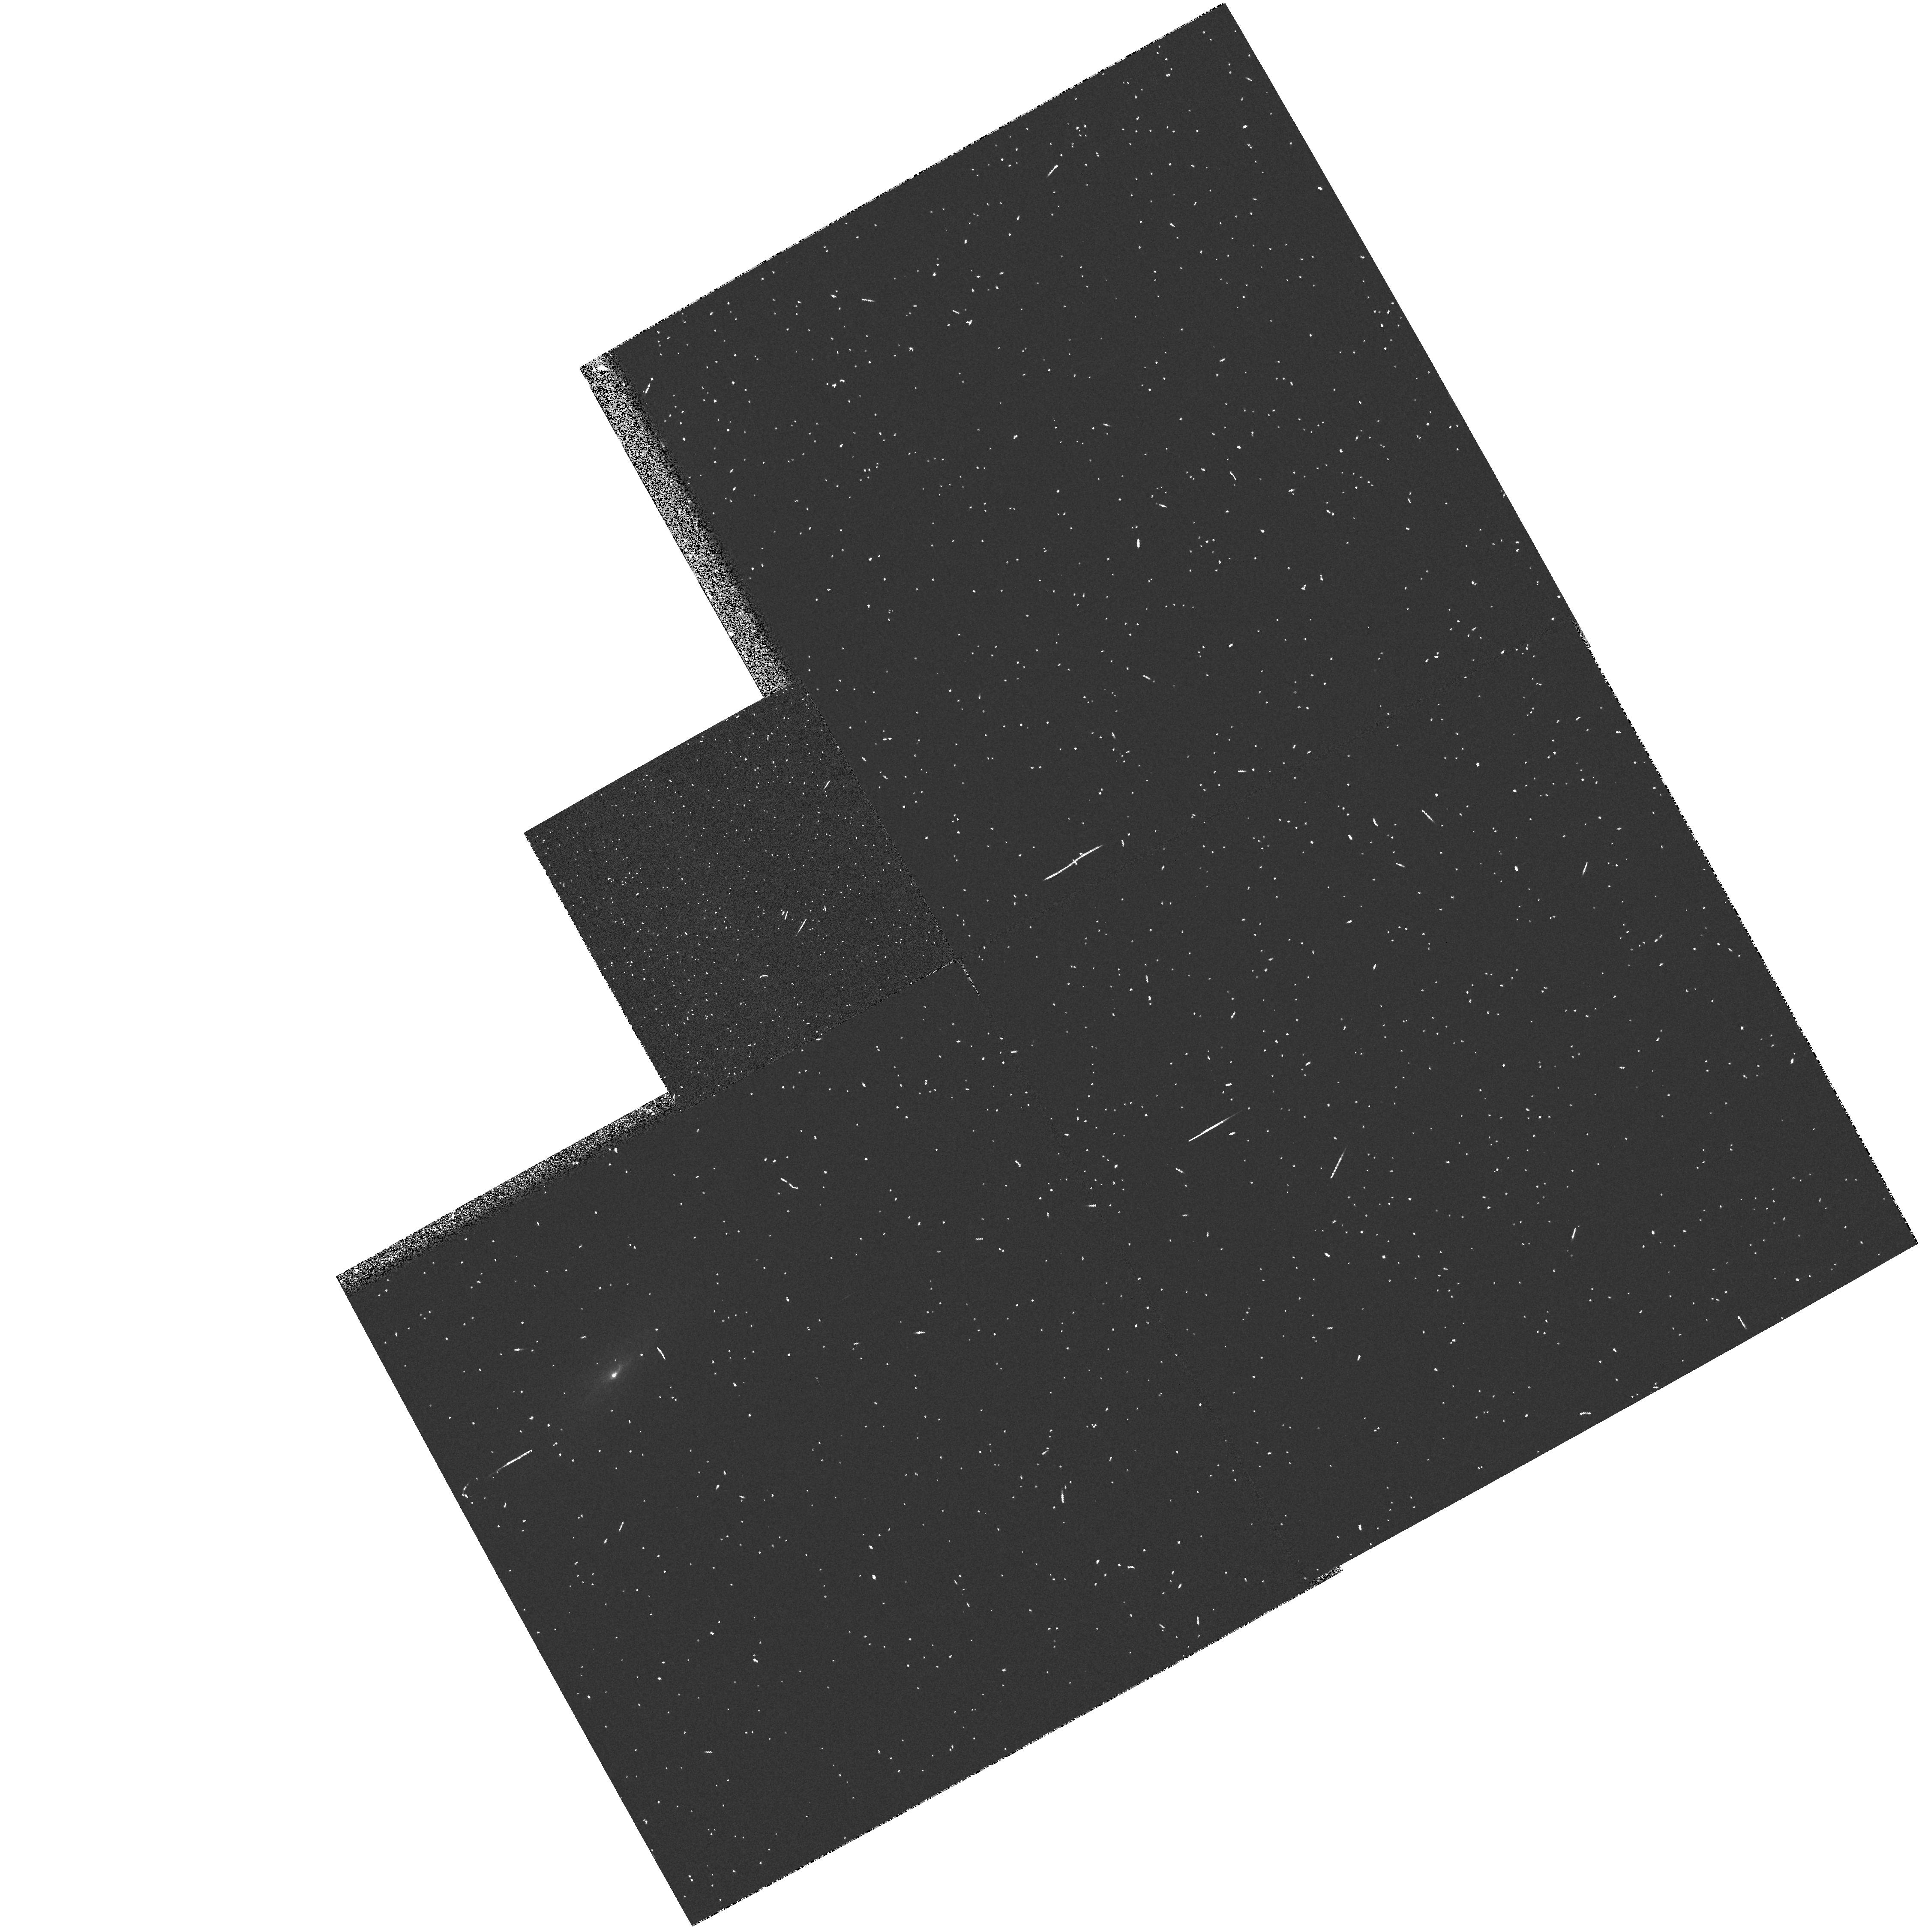
Target: MARK607
Instrument: WFPC2/PC
Filter: FR533N
Exposure: 3 min
Observation ID: u3a00102t

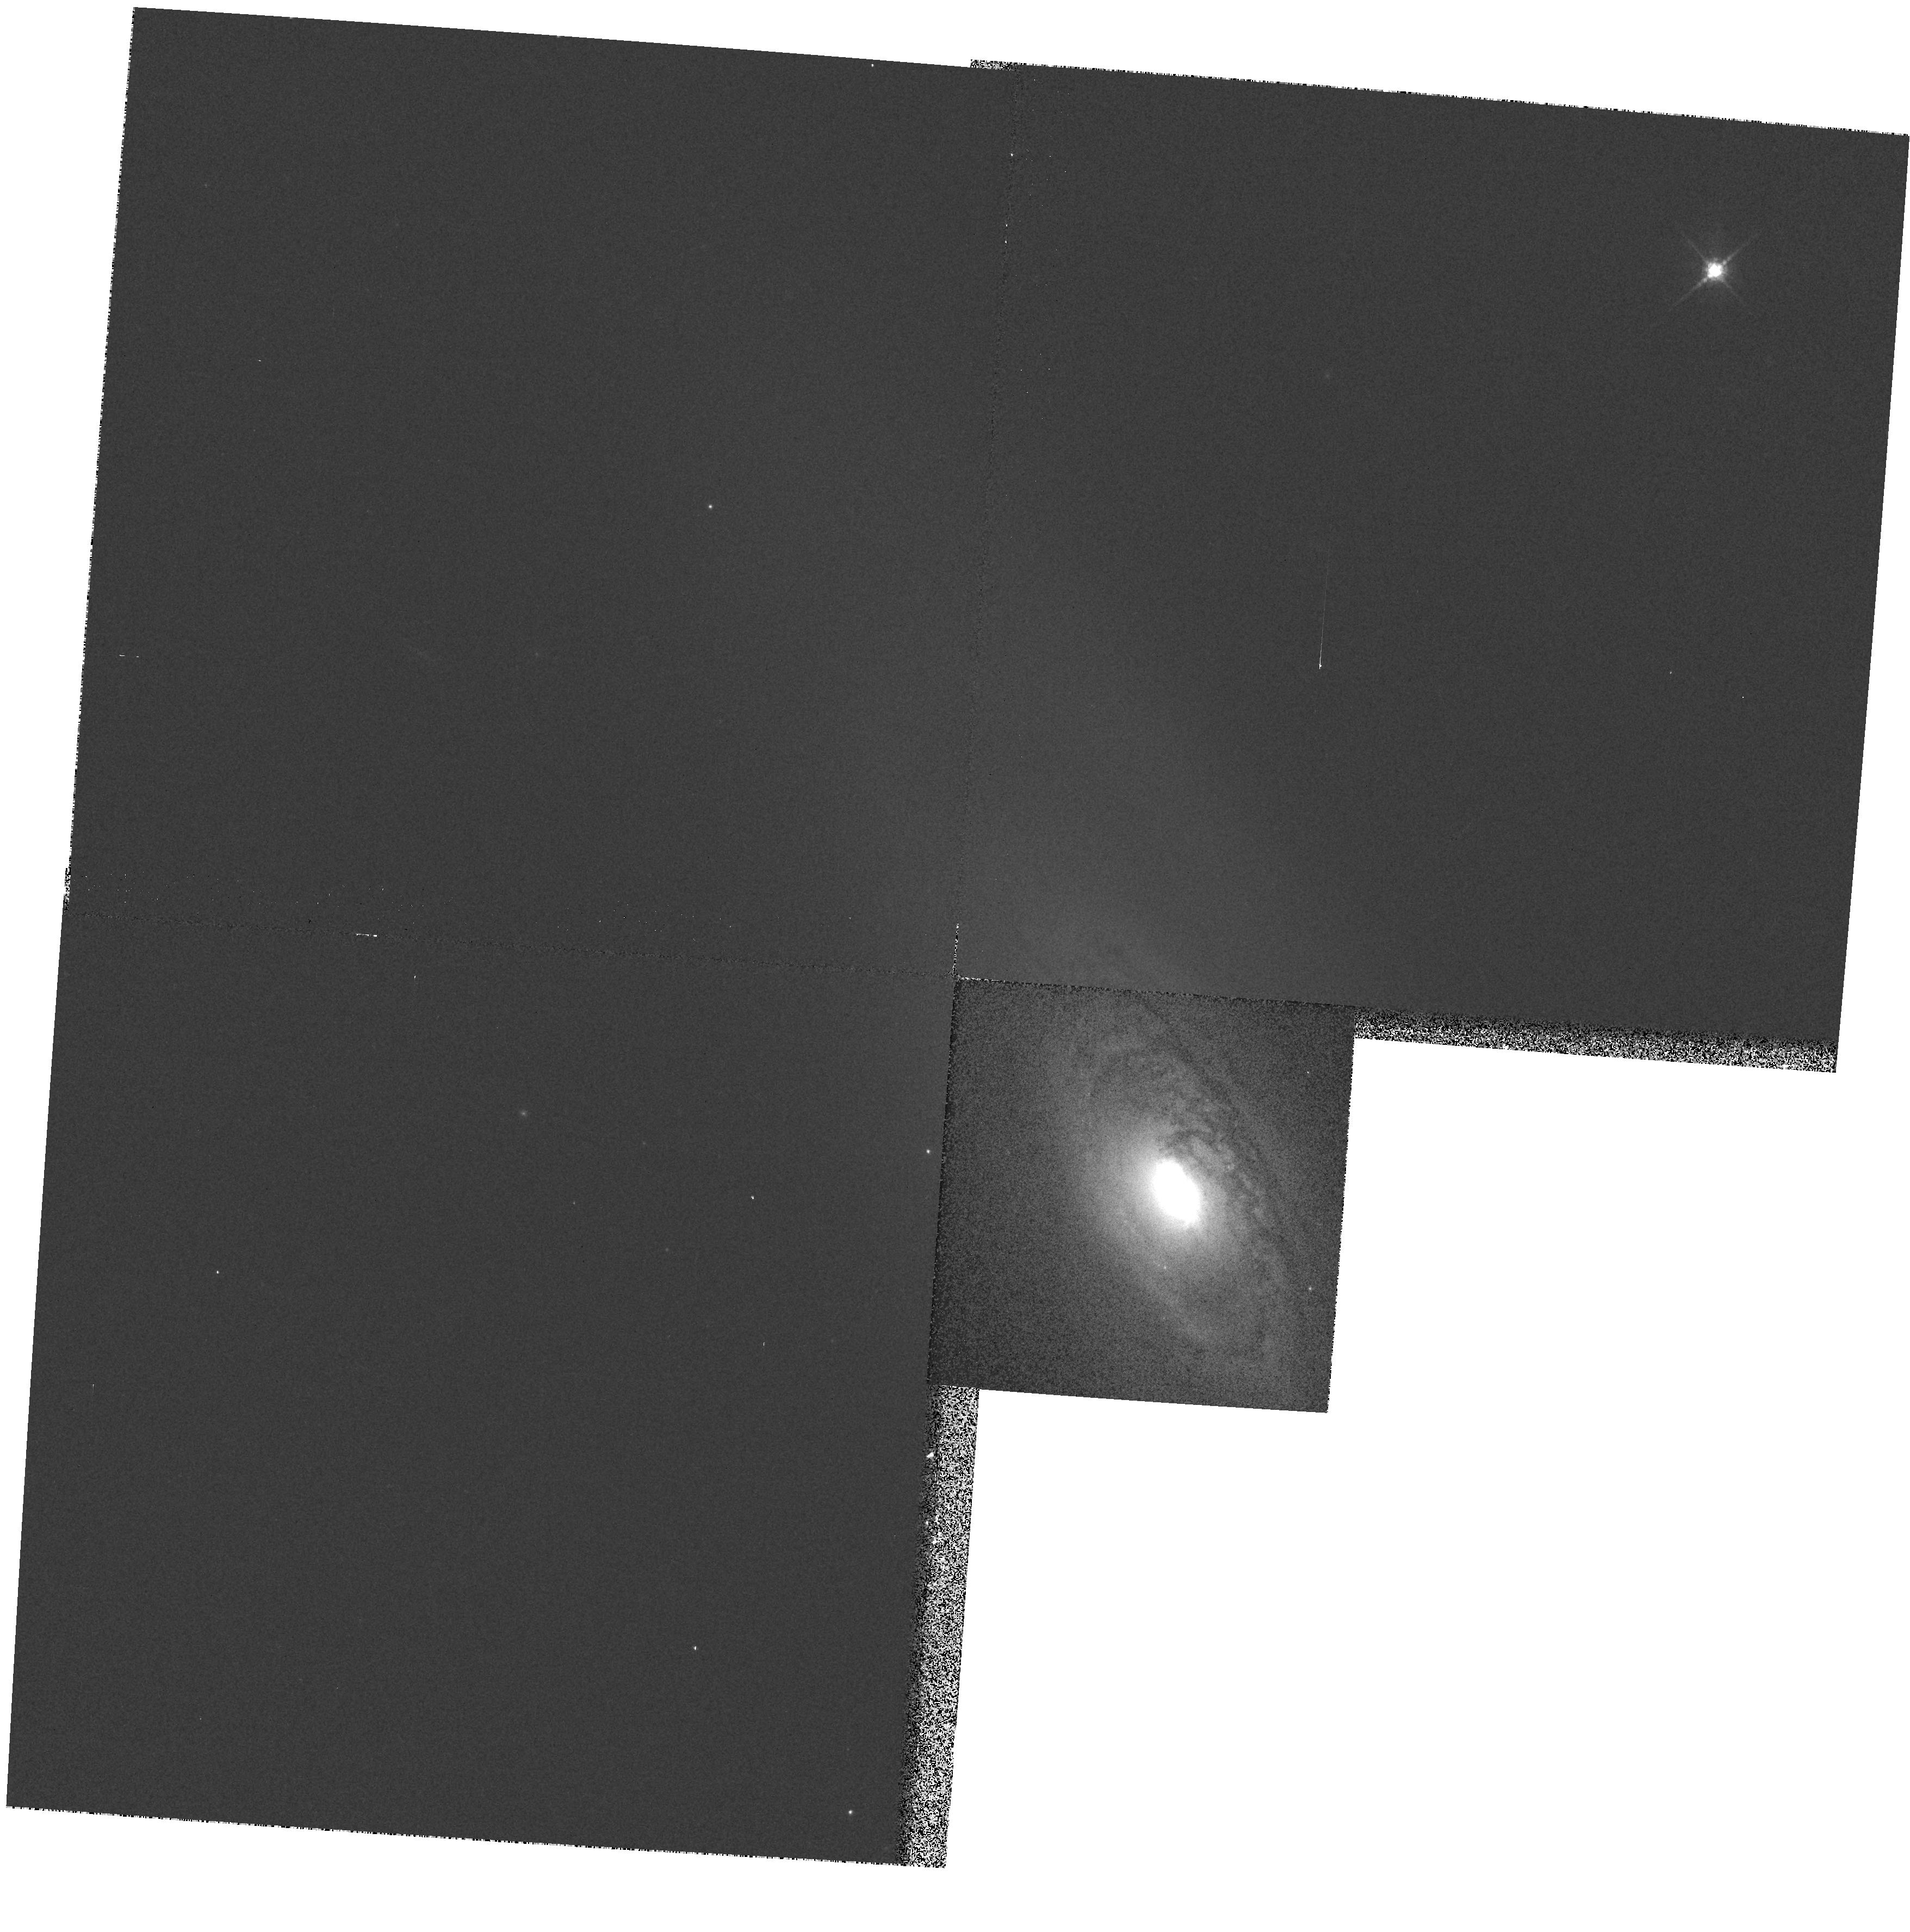
Target: NGC1386
Instrument: WFPC2/PC
Filter: F791W
Exposure: 1 min
Observation ID: hst_6419_02_wfpc2_pc_f791w_u3a002

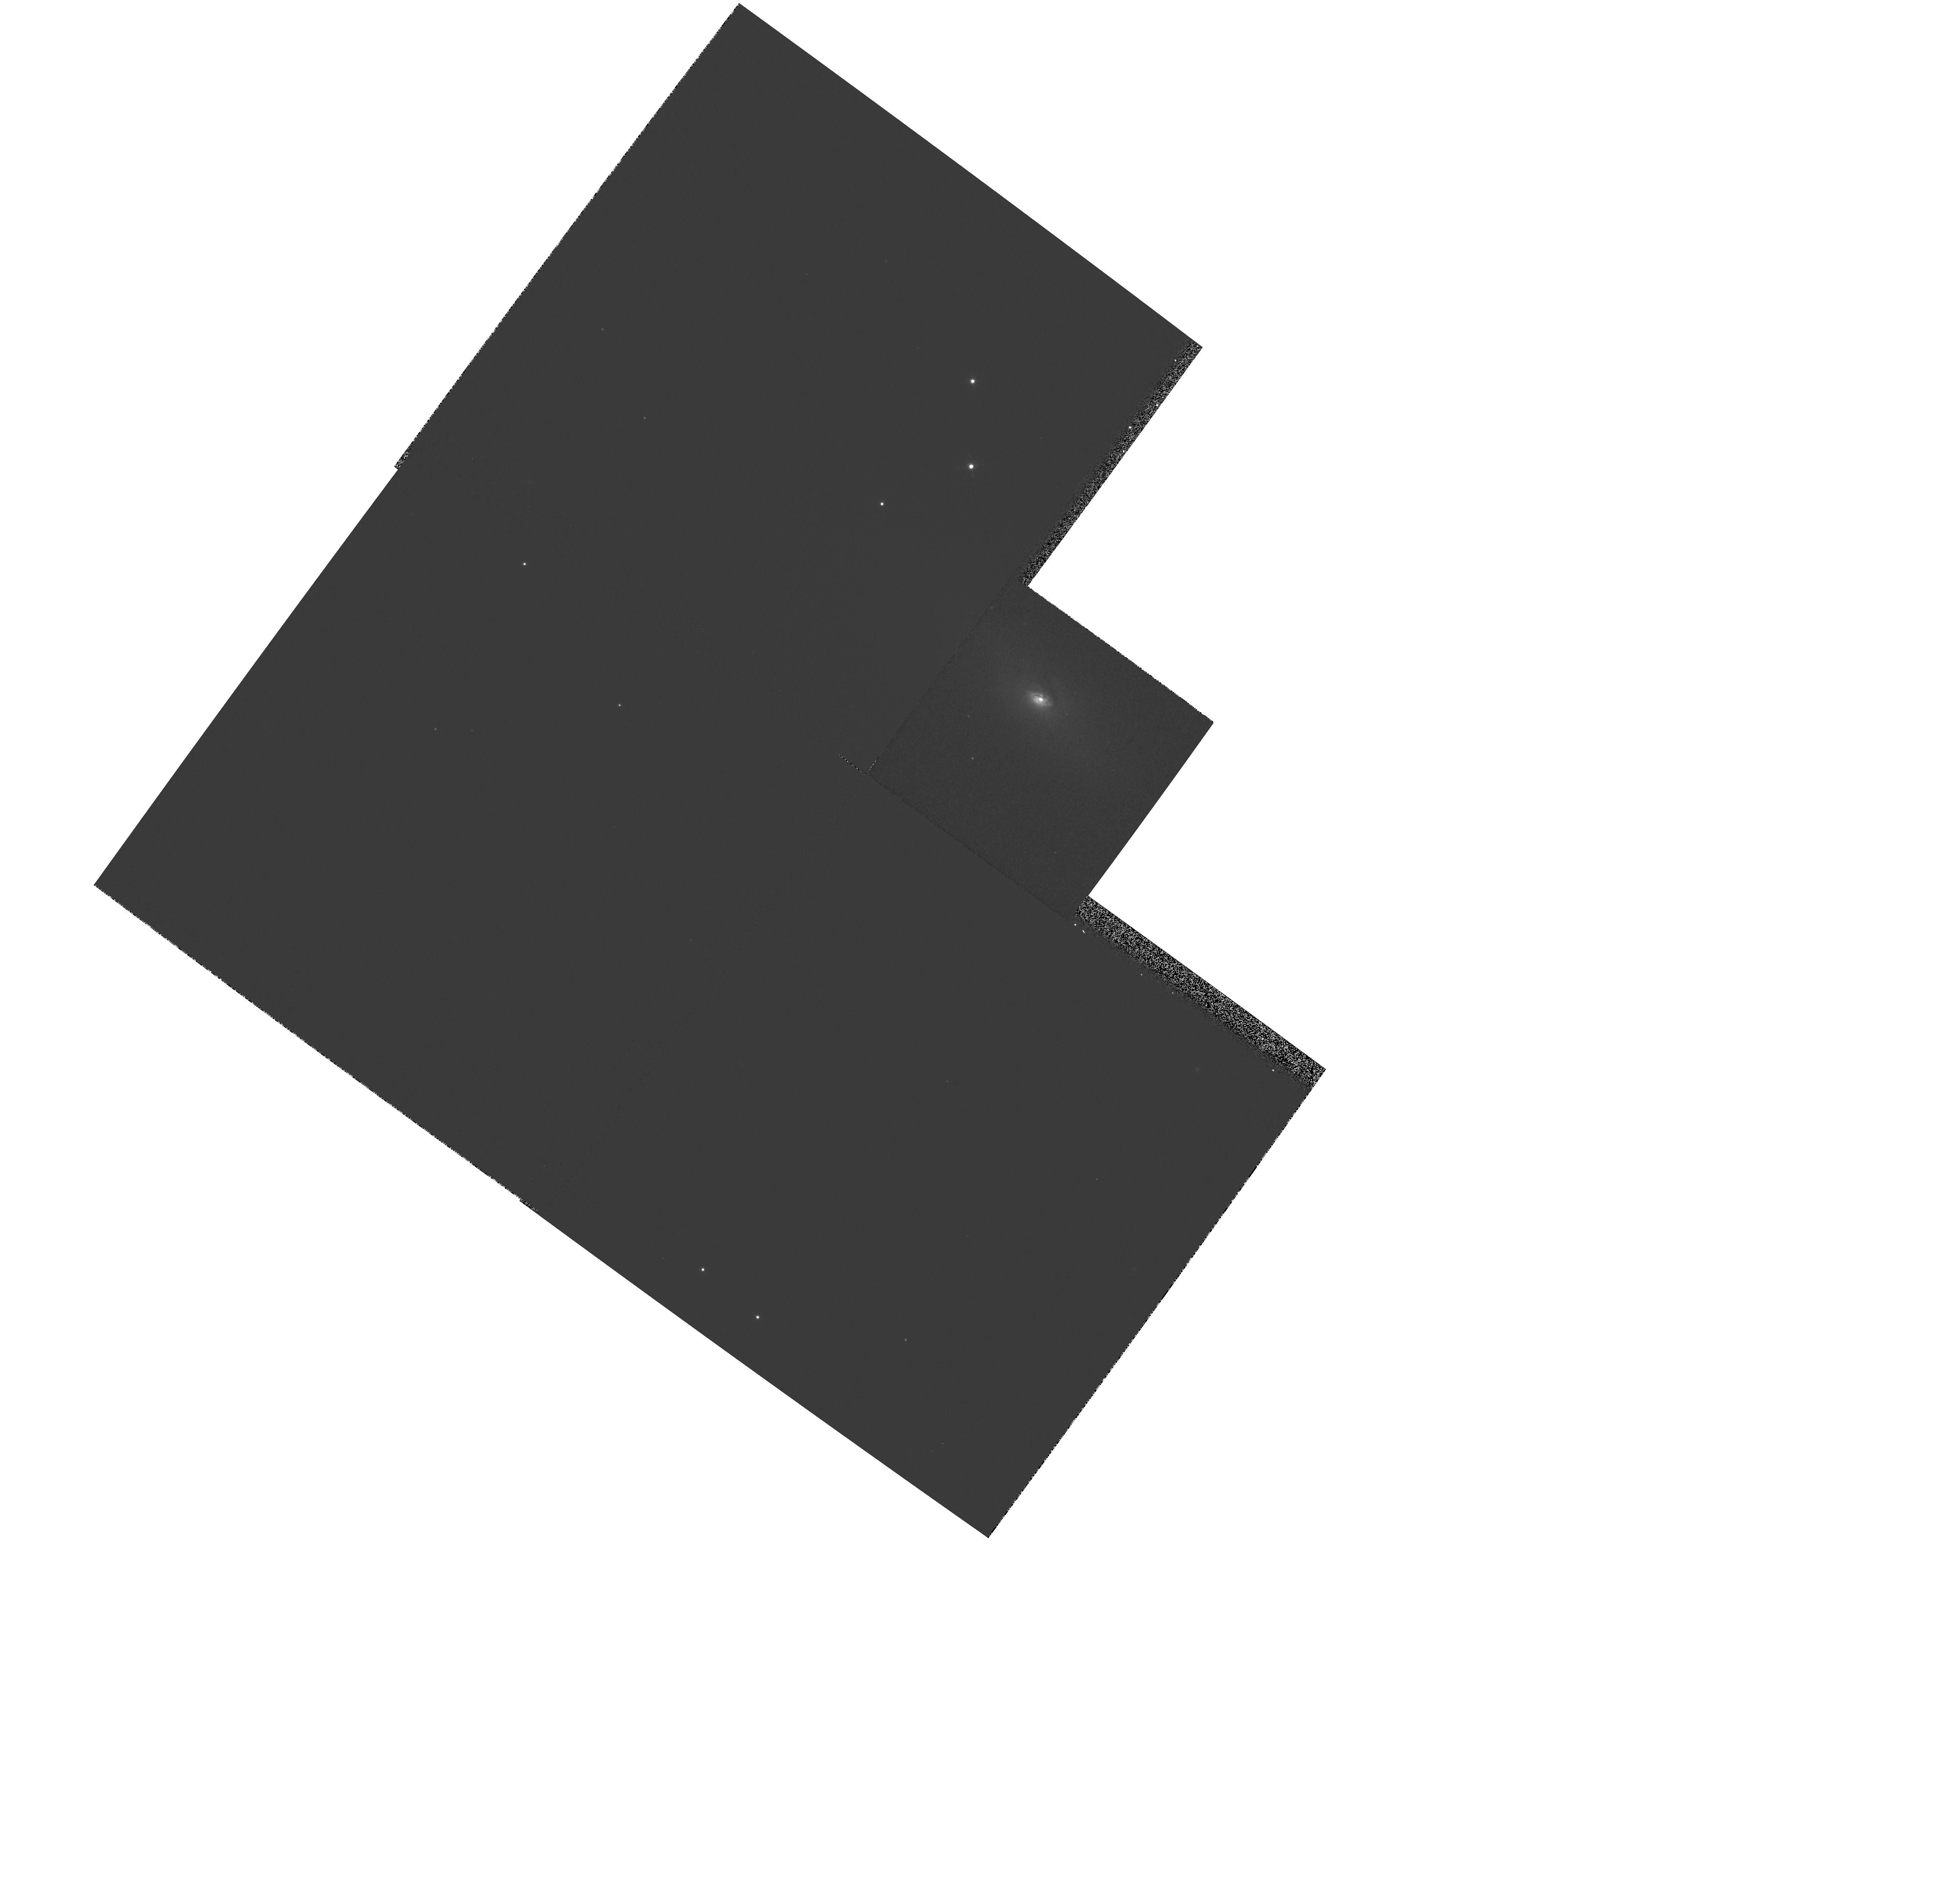
Target: NGC4968
Instrument: WFPC2/PC
Filter: F791W
Exposure: 1 min
Observation ID: hst_6419_08_wfpc2_pc_f791w_u3a008

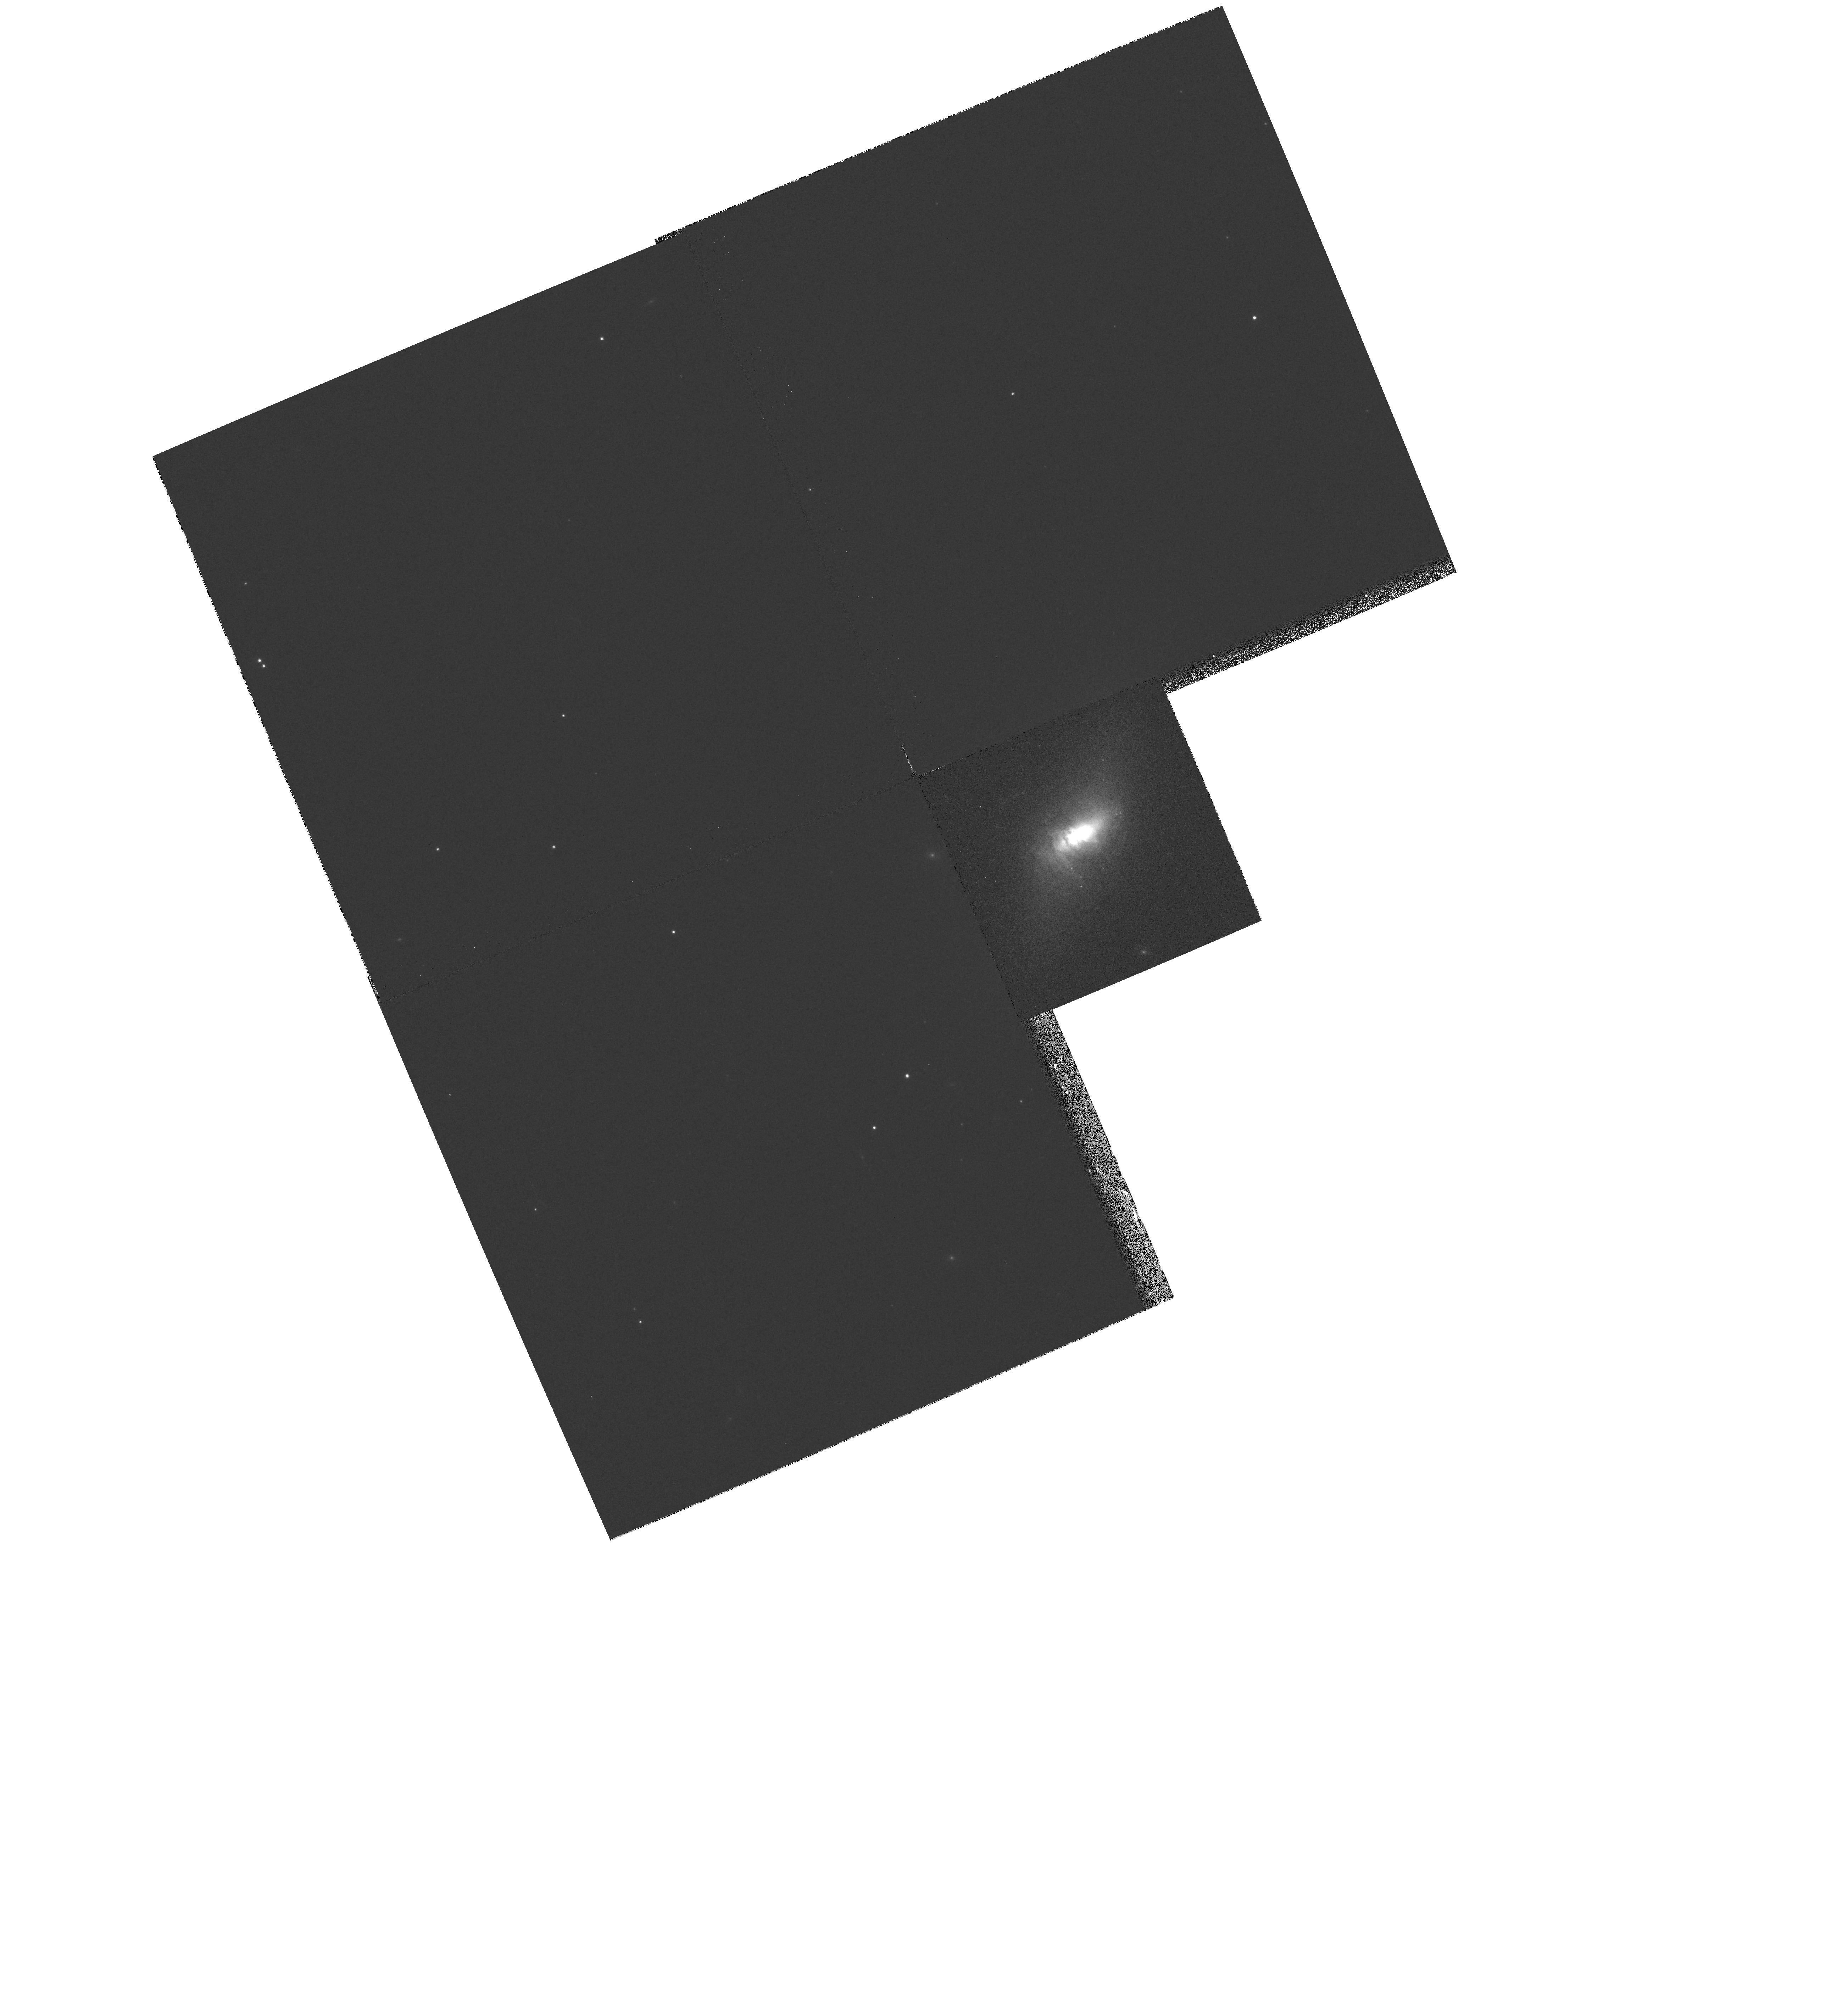
Target: MARK313
Instrument: WFPC2/PC
Filter: F791W
Exposure: 1 min
Observation ID: hst_6419_13_wfpc2_pc_f791w_u3a013

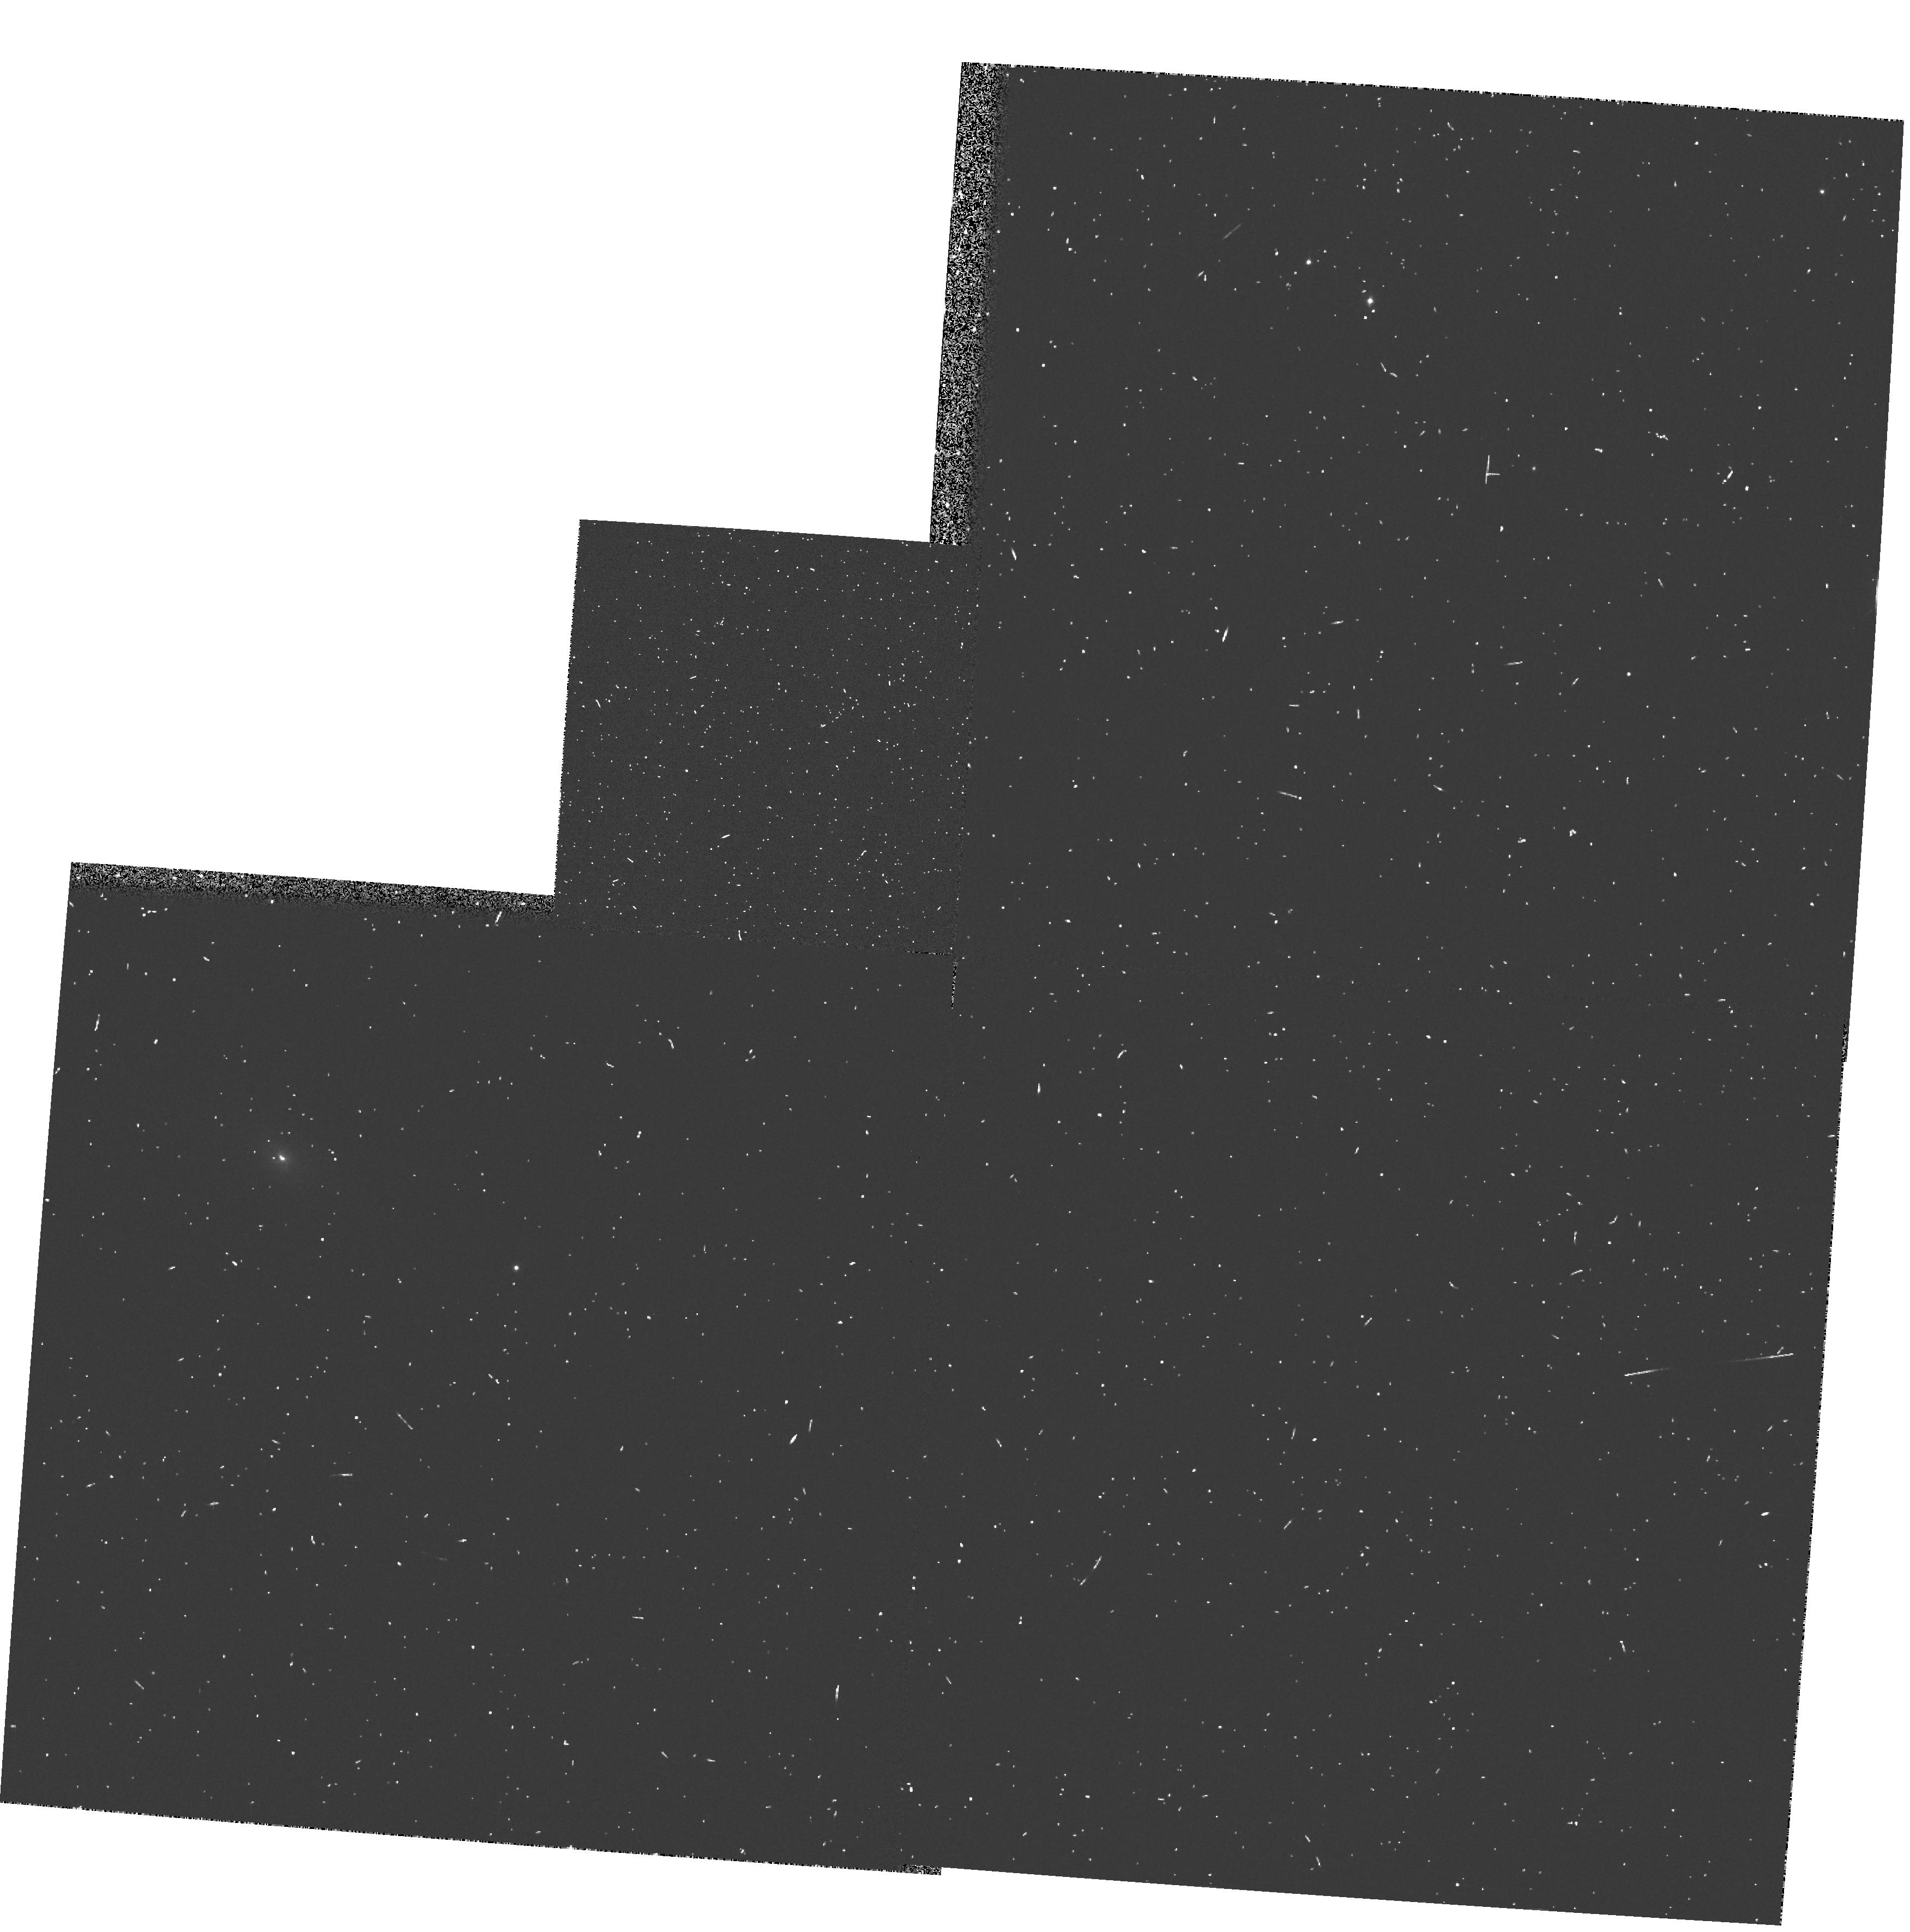
Target: A0945-30
Instrument: WFPC2/PC
Filter: FR533N
Exposure: 3 min
Observation ID: u3a00402r

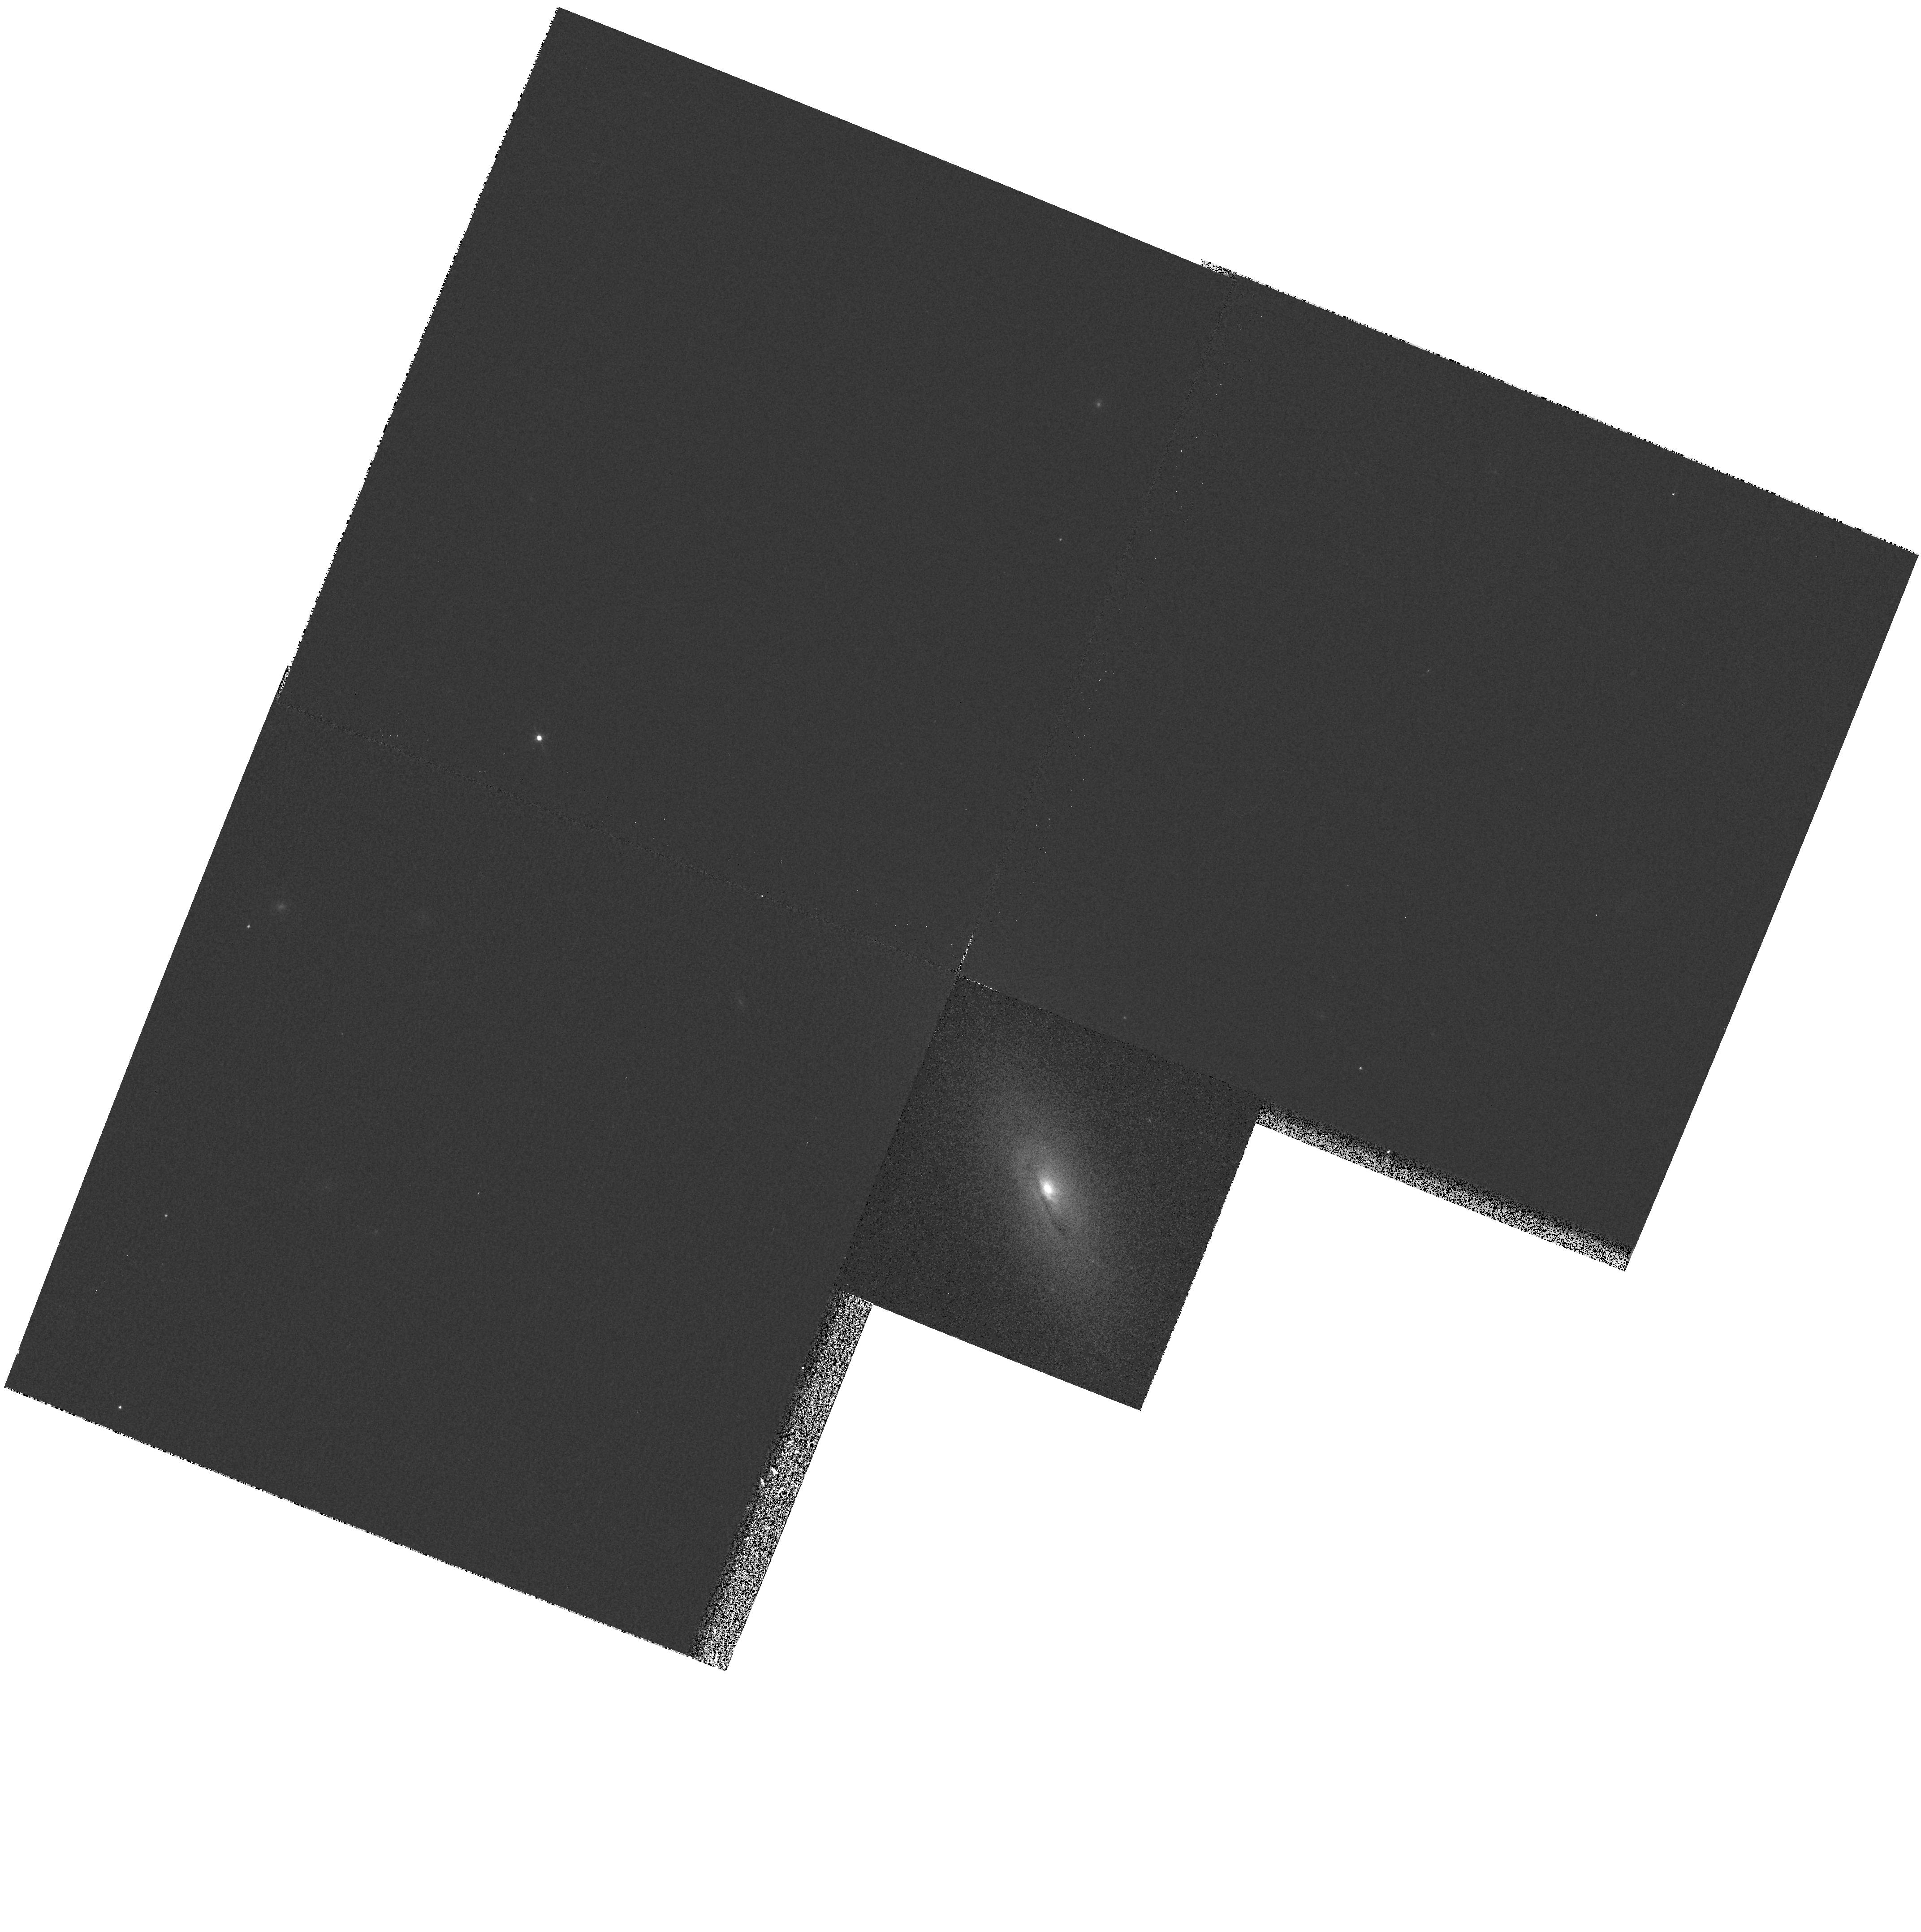
Target: NGC4117
Instrument: WFPC2/PC
Filter: F547M
Exposure: 3 min
Observation ID: hst_6419_07_wfpc2_pc_f547m_u3a007

Testing Unified Models with a Complete Sample of Seyfert Galaxies (PI: Wilson, Andrew S.)

We propose to investigate the currently favored model of Seyfert galaxies, in which a torus of gas and obscuring dust surrounds a Seyfert 1 nucleus. Seyfert 1 galaxies are considered to be viewed ``pole-on'' and Seyfert 2's ``edge- on'', so that our view of the broad line region is blocked in the latter objects. We have recently finished the first ground -based optical emission-line survey of a complete sample of Seyfert galaxies. Surprisingly, a large fraction of the Seyfert 2 galaxies show no evidence of the bi-conical or linear emission-line structures expected in the unified model. Rather, the morphologies of their high excitation gas are ``halo-like'', suggesting this gas is ionized by an isotropic component of nuclear ionizing radiation. Unfortunately, previous HST observations have been heavily biassed towards the small fraction of Seyfert 2's for which ground-based observations had already provided considerable support for the unified model. We now wish to observe a complete, unbiassed sample to see whether or not the structures expected in the unified model are present, but on too small a scale for ground -based resolutions. Specifically, the HST images will be used to a) determine the incidence and properties of ``ionizing cones'', b) investigate the relationship between the radio sources and the ionized gas, c) search for direct evidence of dusty tori through reddening of the continuum images, and d) investigate the ionization balance of the emission-line knots, as a probe of anisotropic nuclear ionizing radiation.